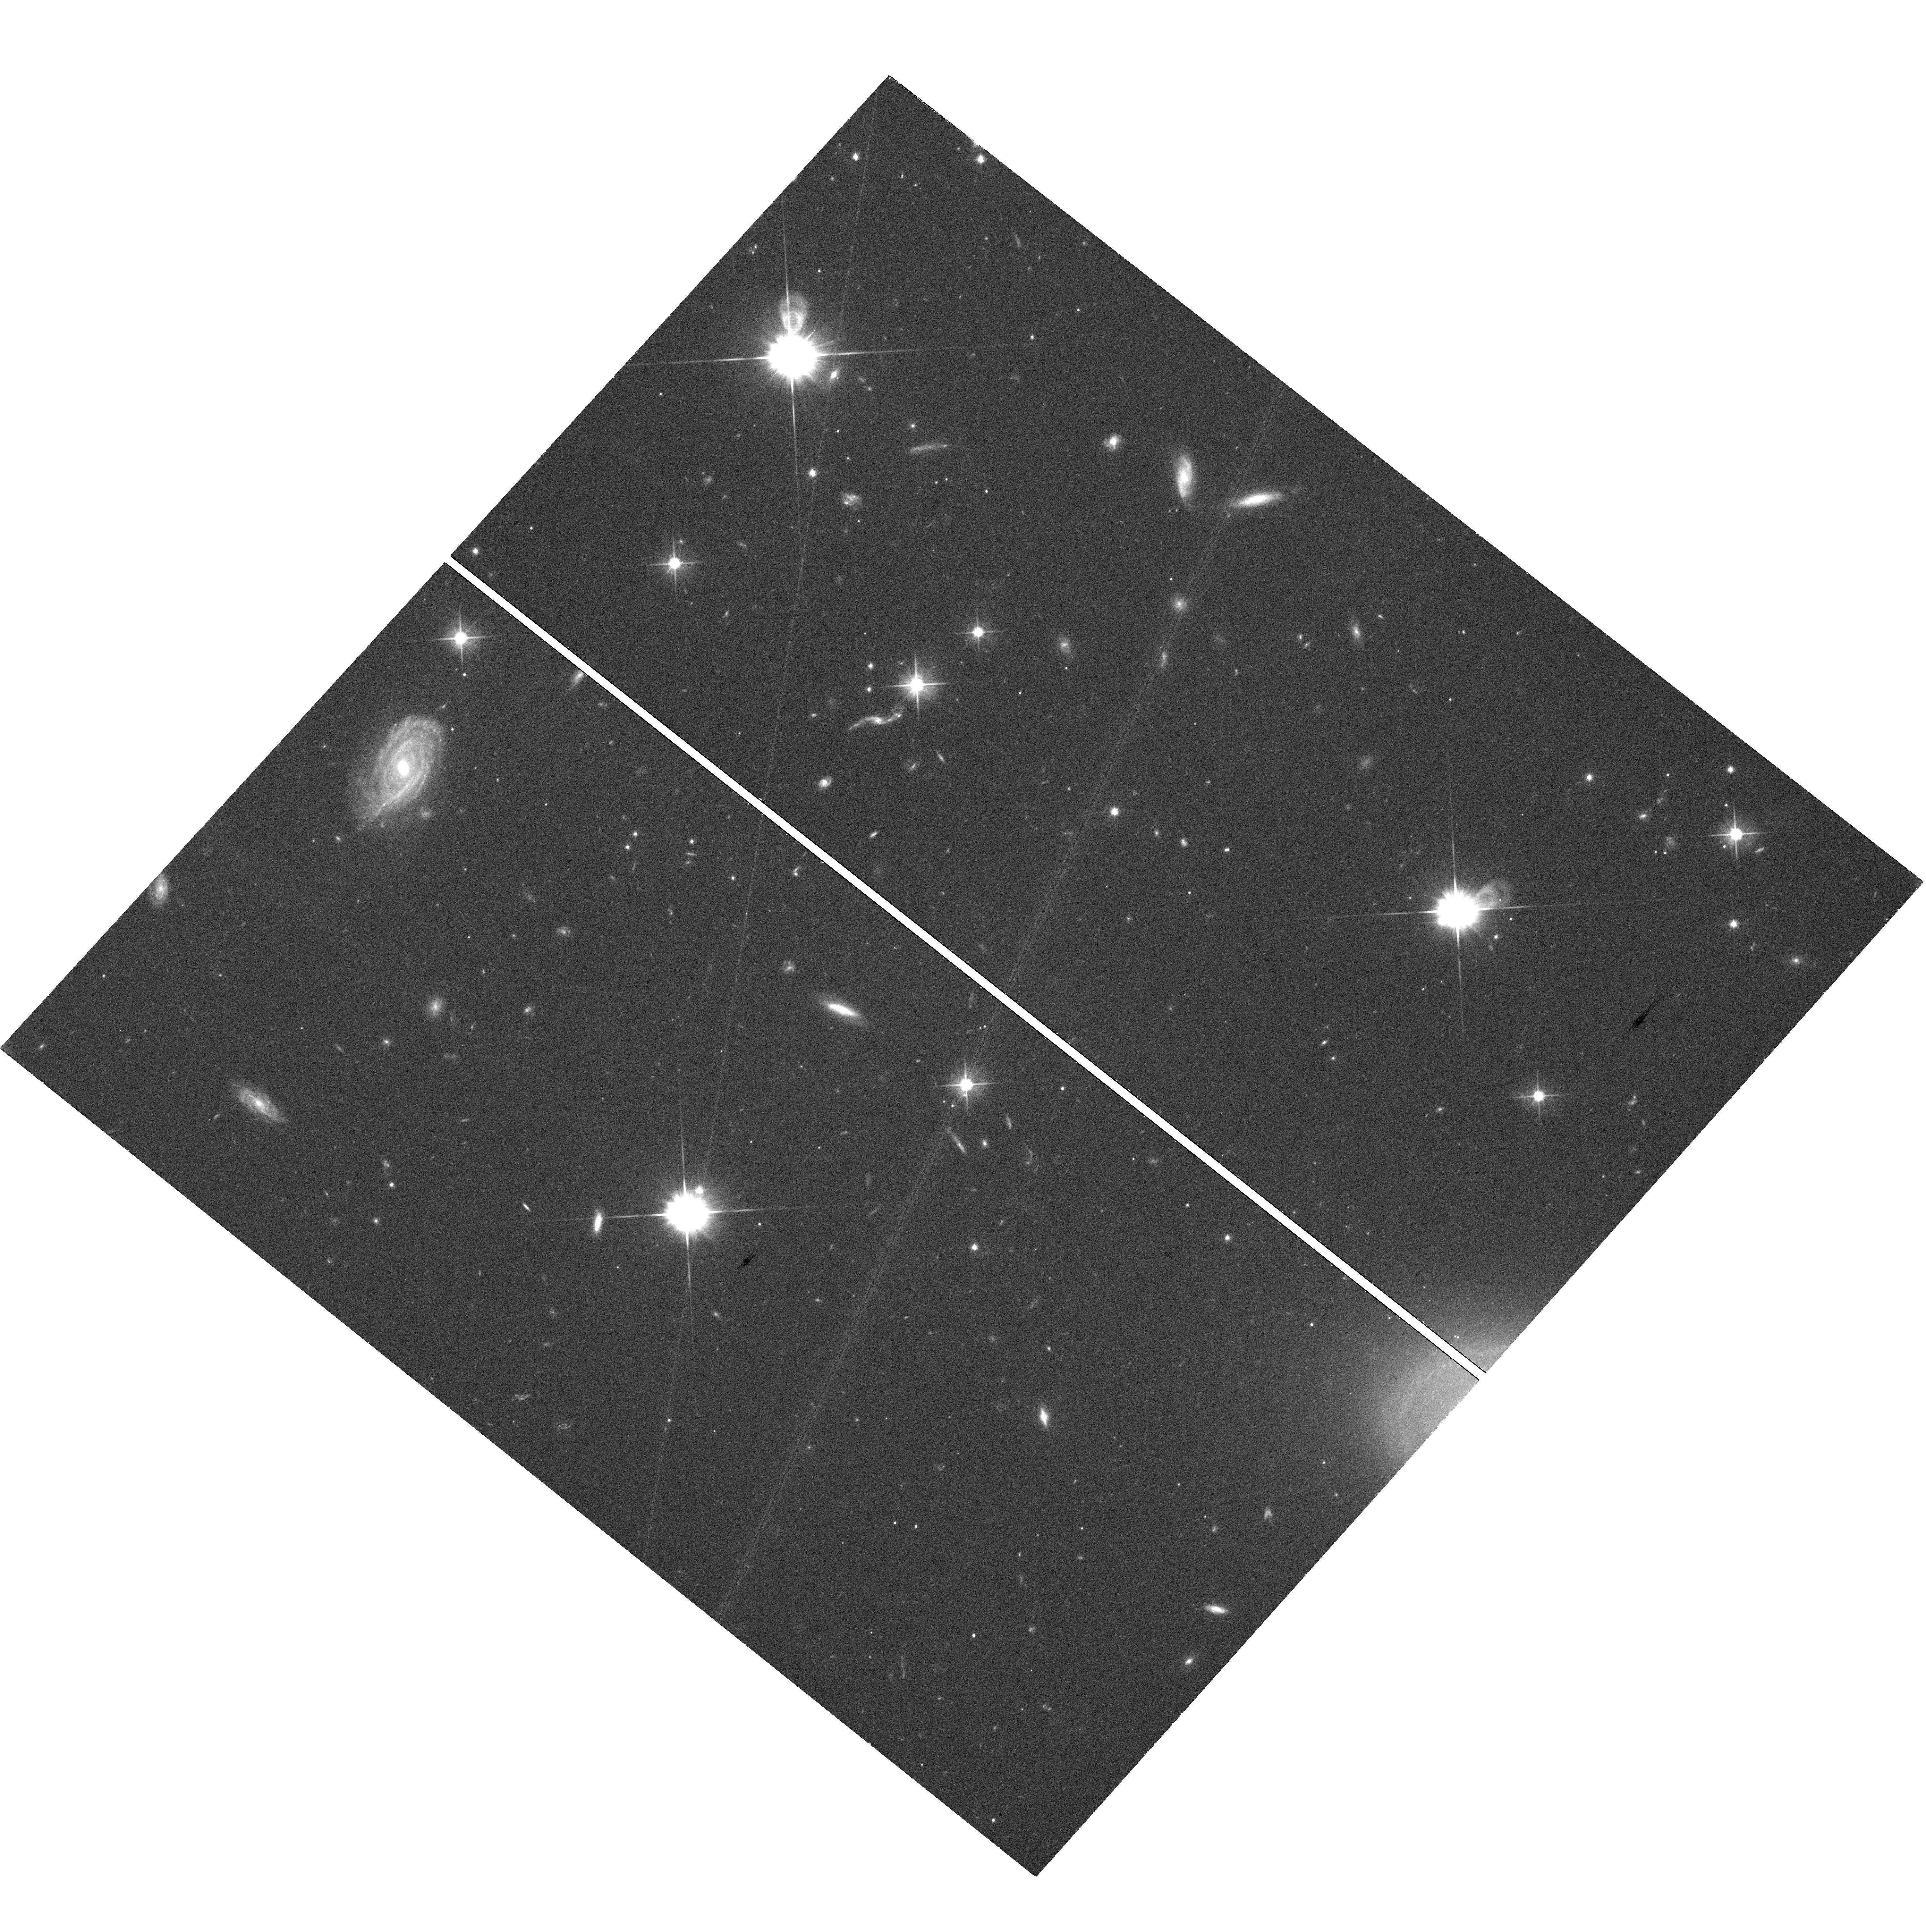
Target: GRB150424A. Instrument: WFC3/UVIS. Filter: F606W. Exposure: 30 min. Observation ID: hst_13830_d2_wfc3_uvis_f606w_icn2d2

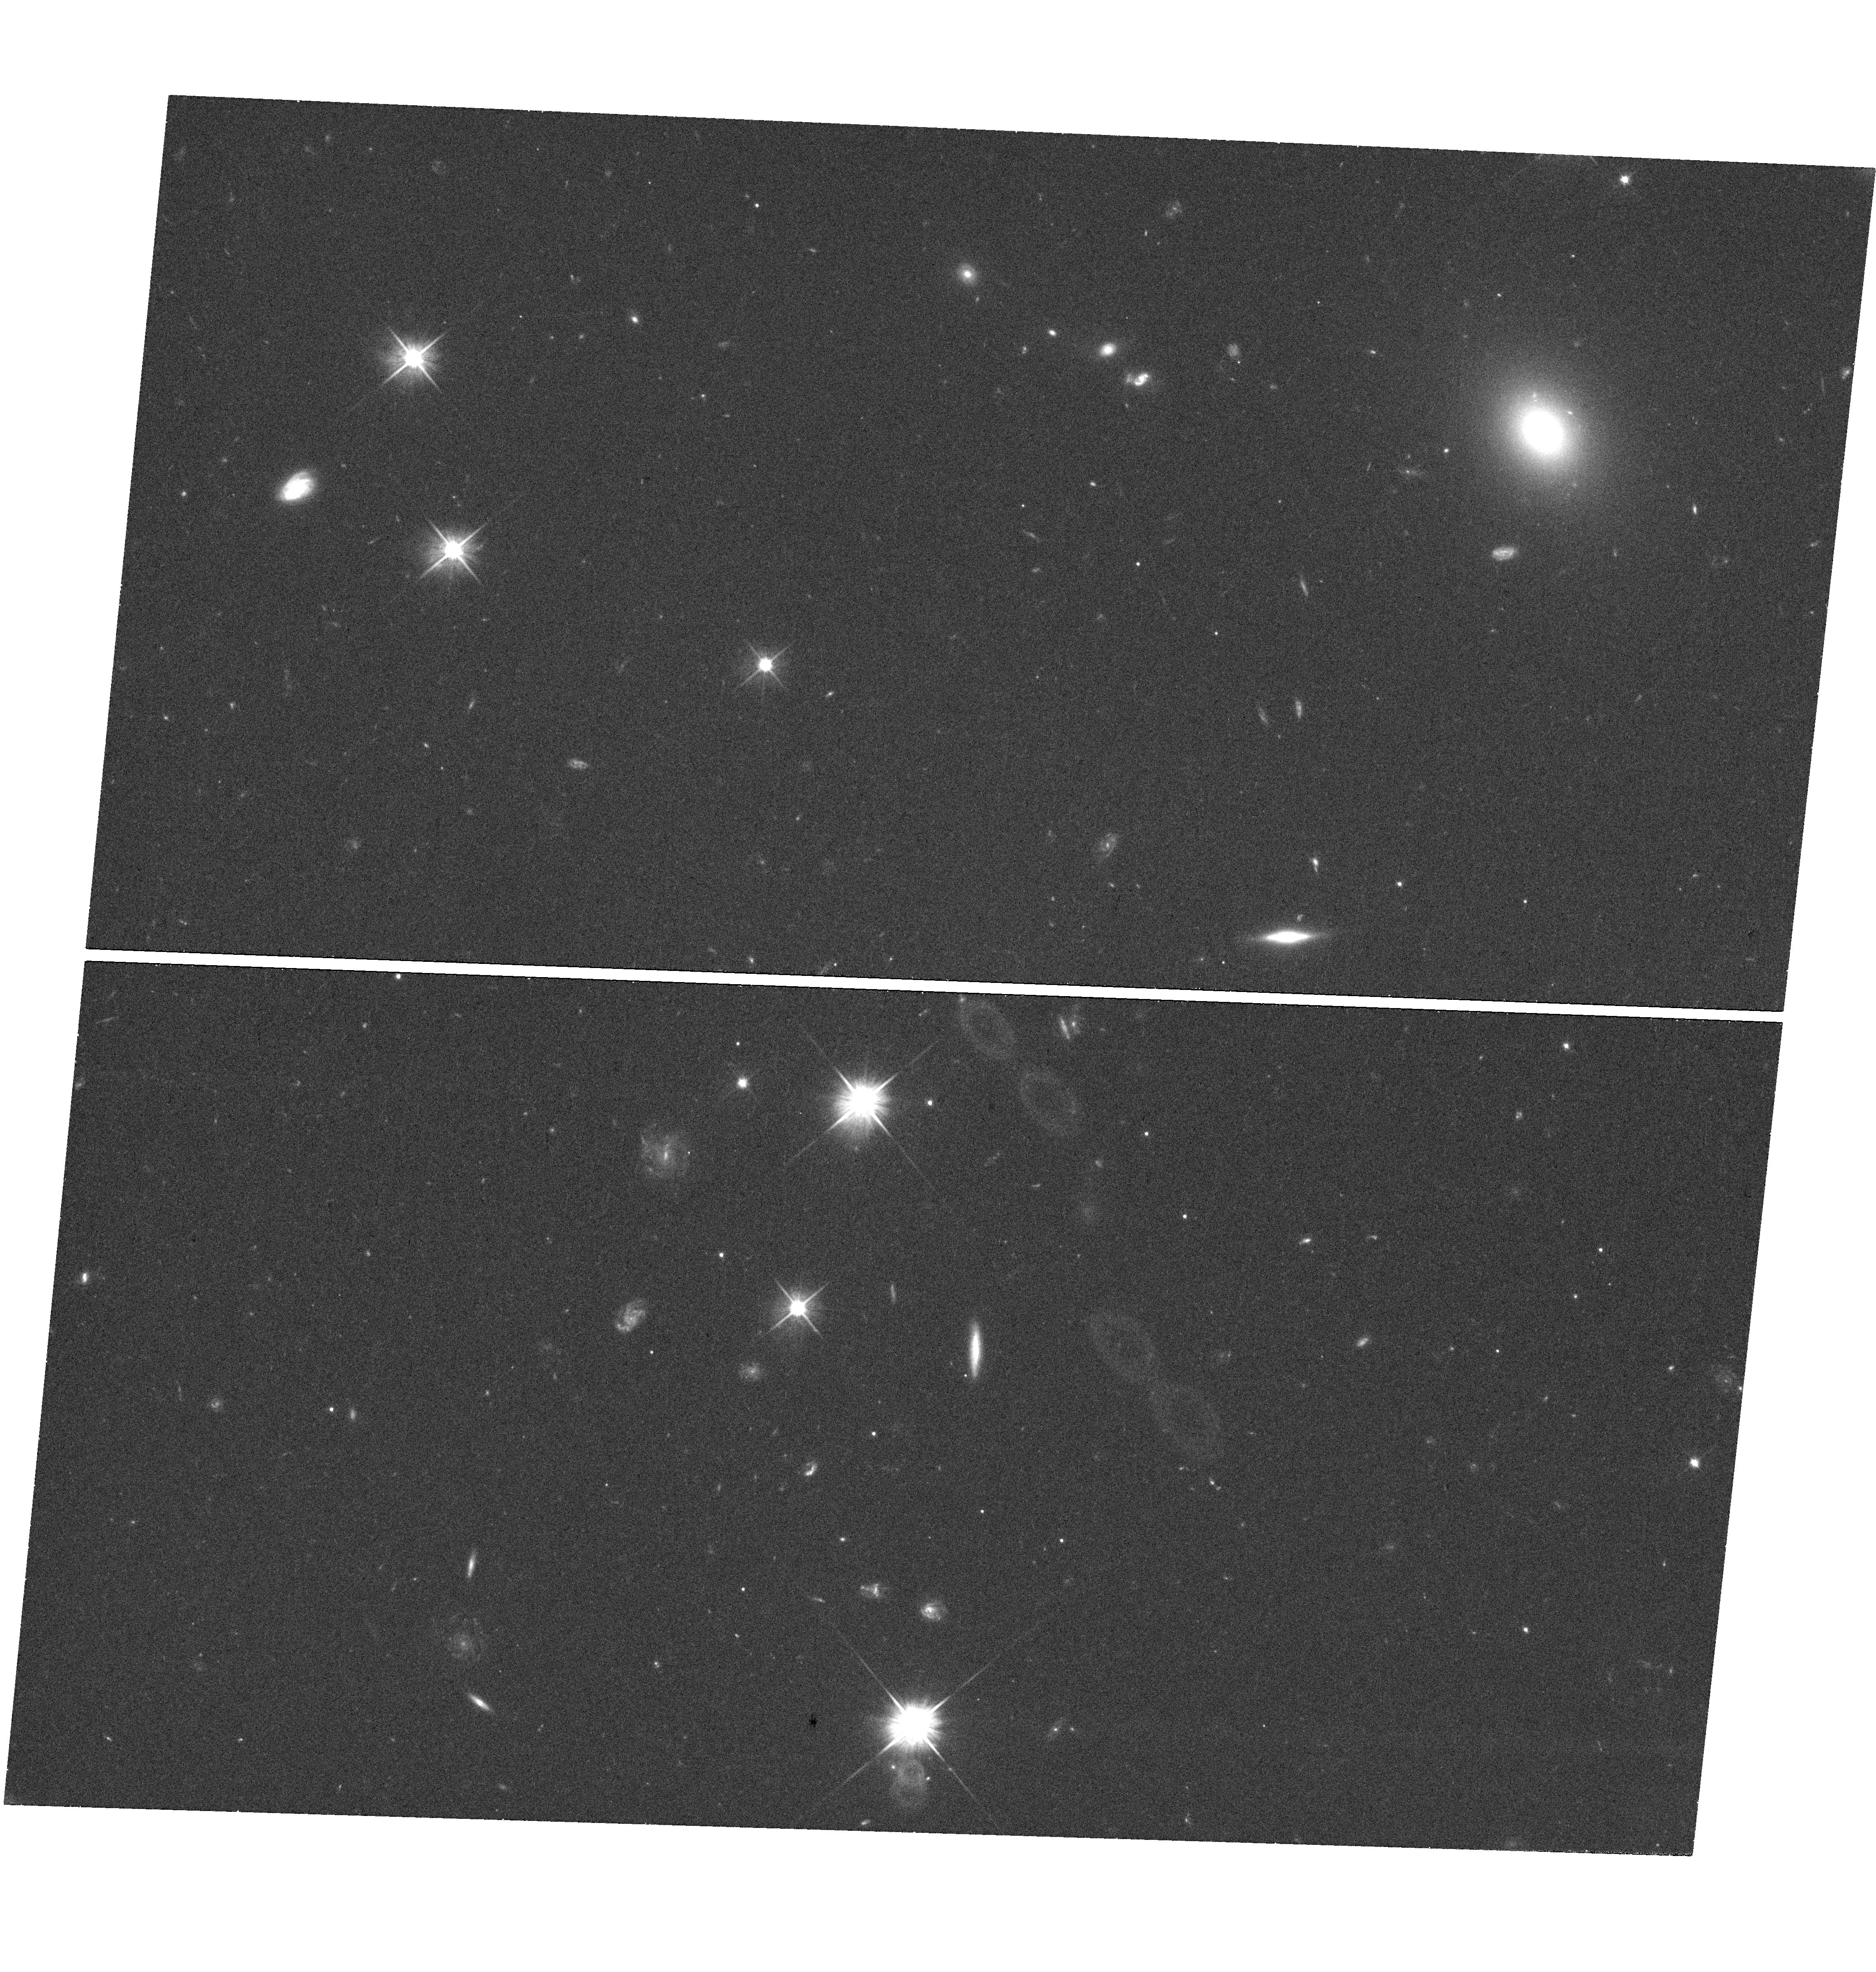
Target: GRB150101B. Instrument: WFC3/UVIS. Filter: F606W. Exposure: 23 min. Observation ID: hst_13830_a1_wfc3_uvis_f606w_icn2a1

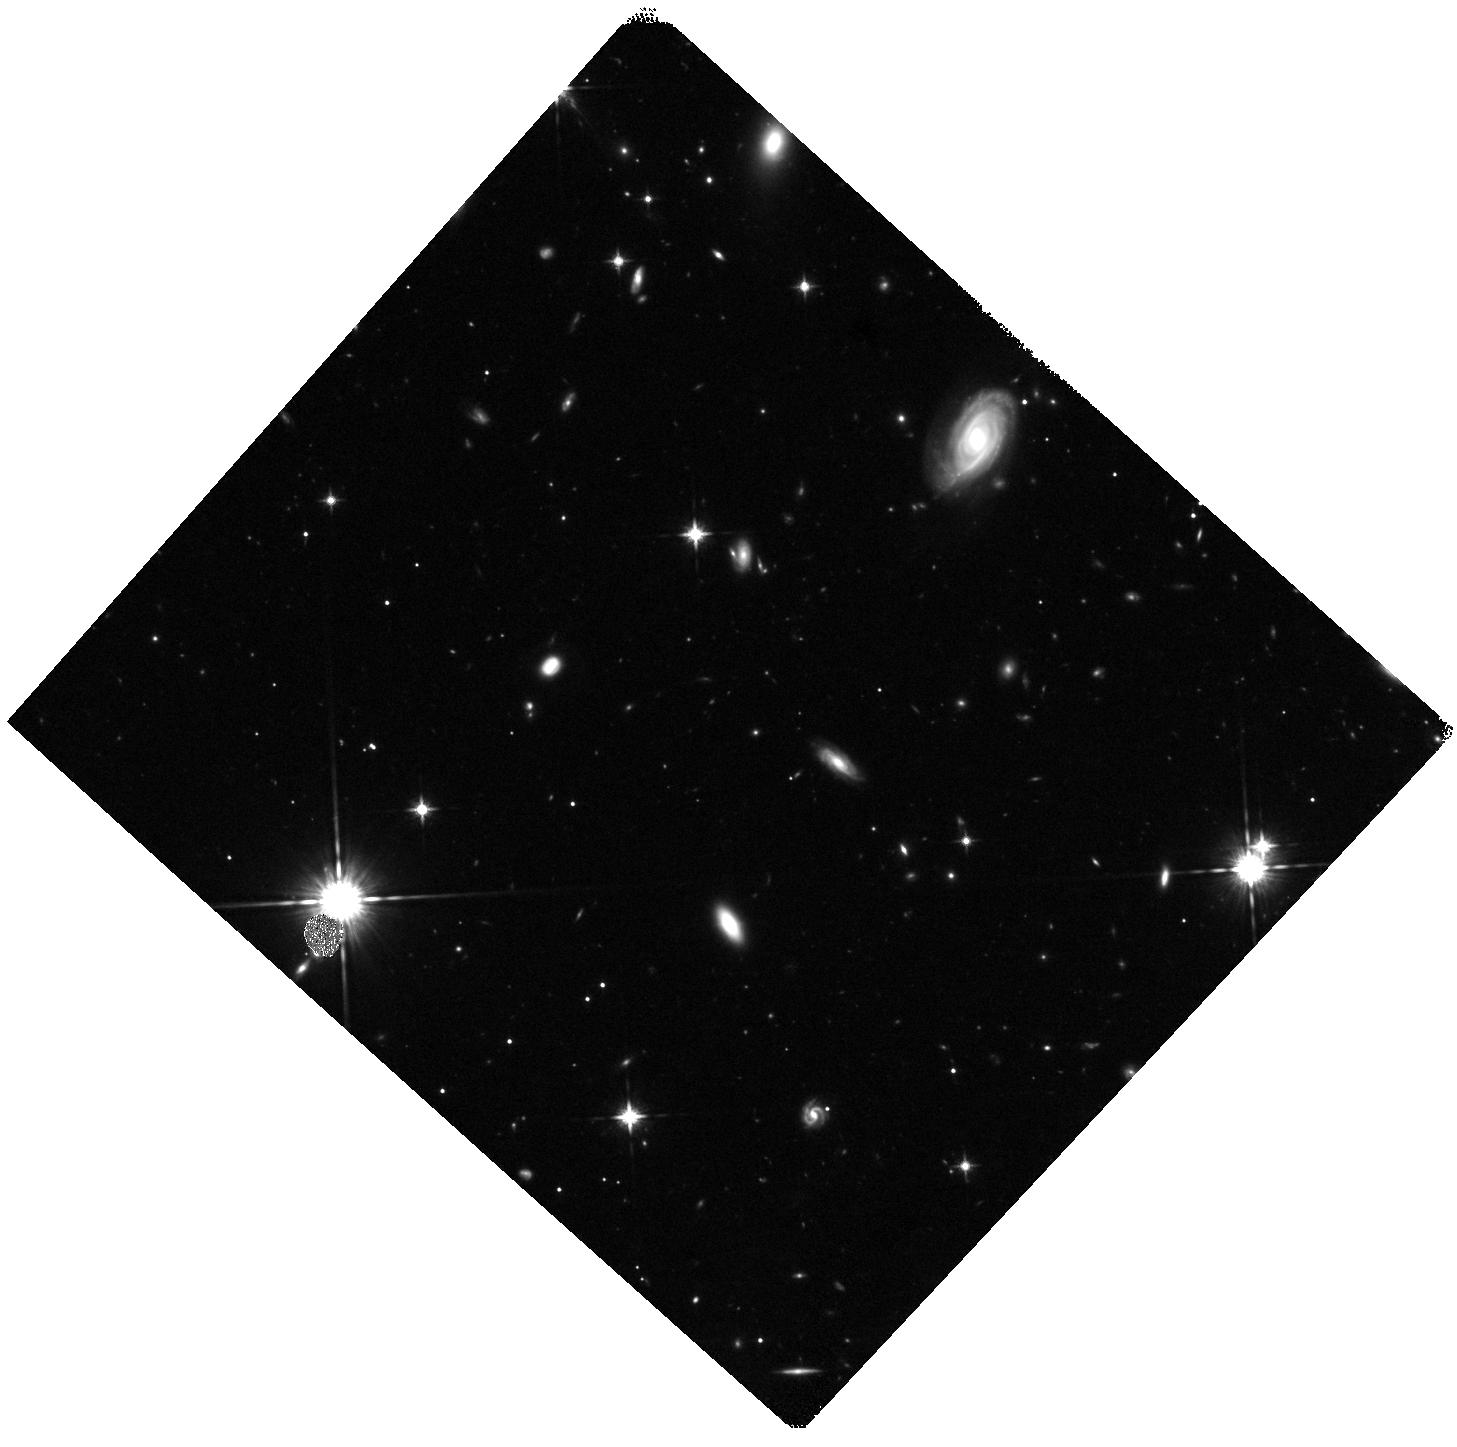
Target: GRB150424A. Instrument: WFC3/IR. Filter: F125W. Exposure: 25 min. Observation ID: hst_13830_d1_wfc3_ir_f125w_icn2d1

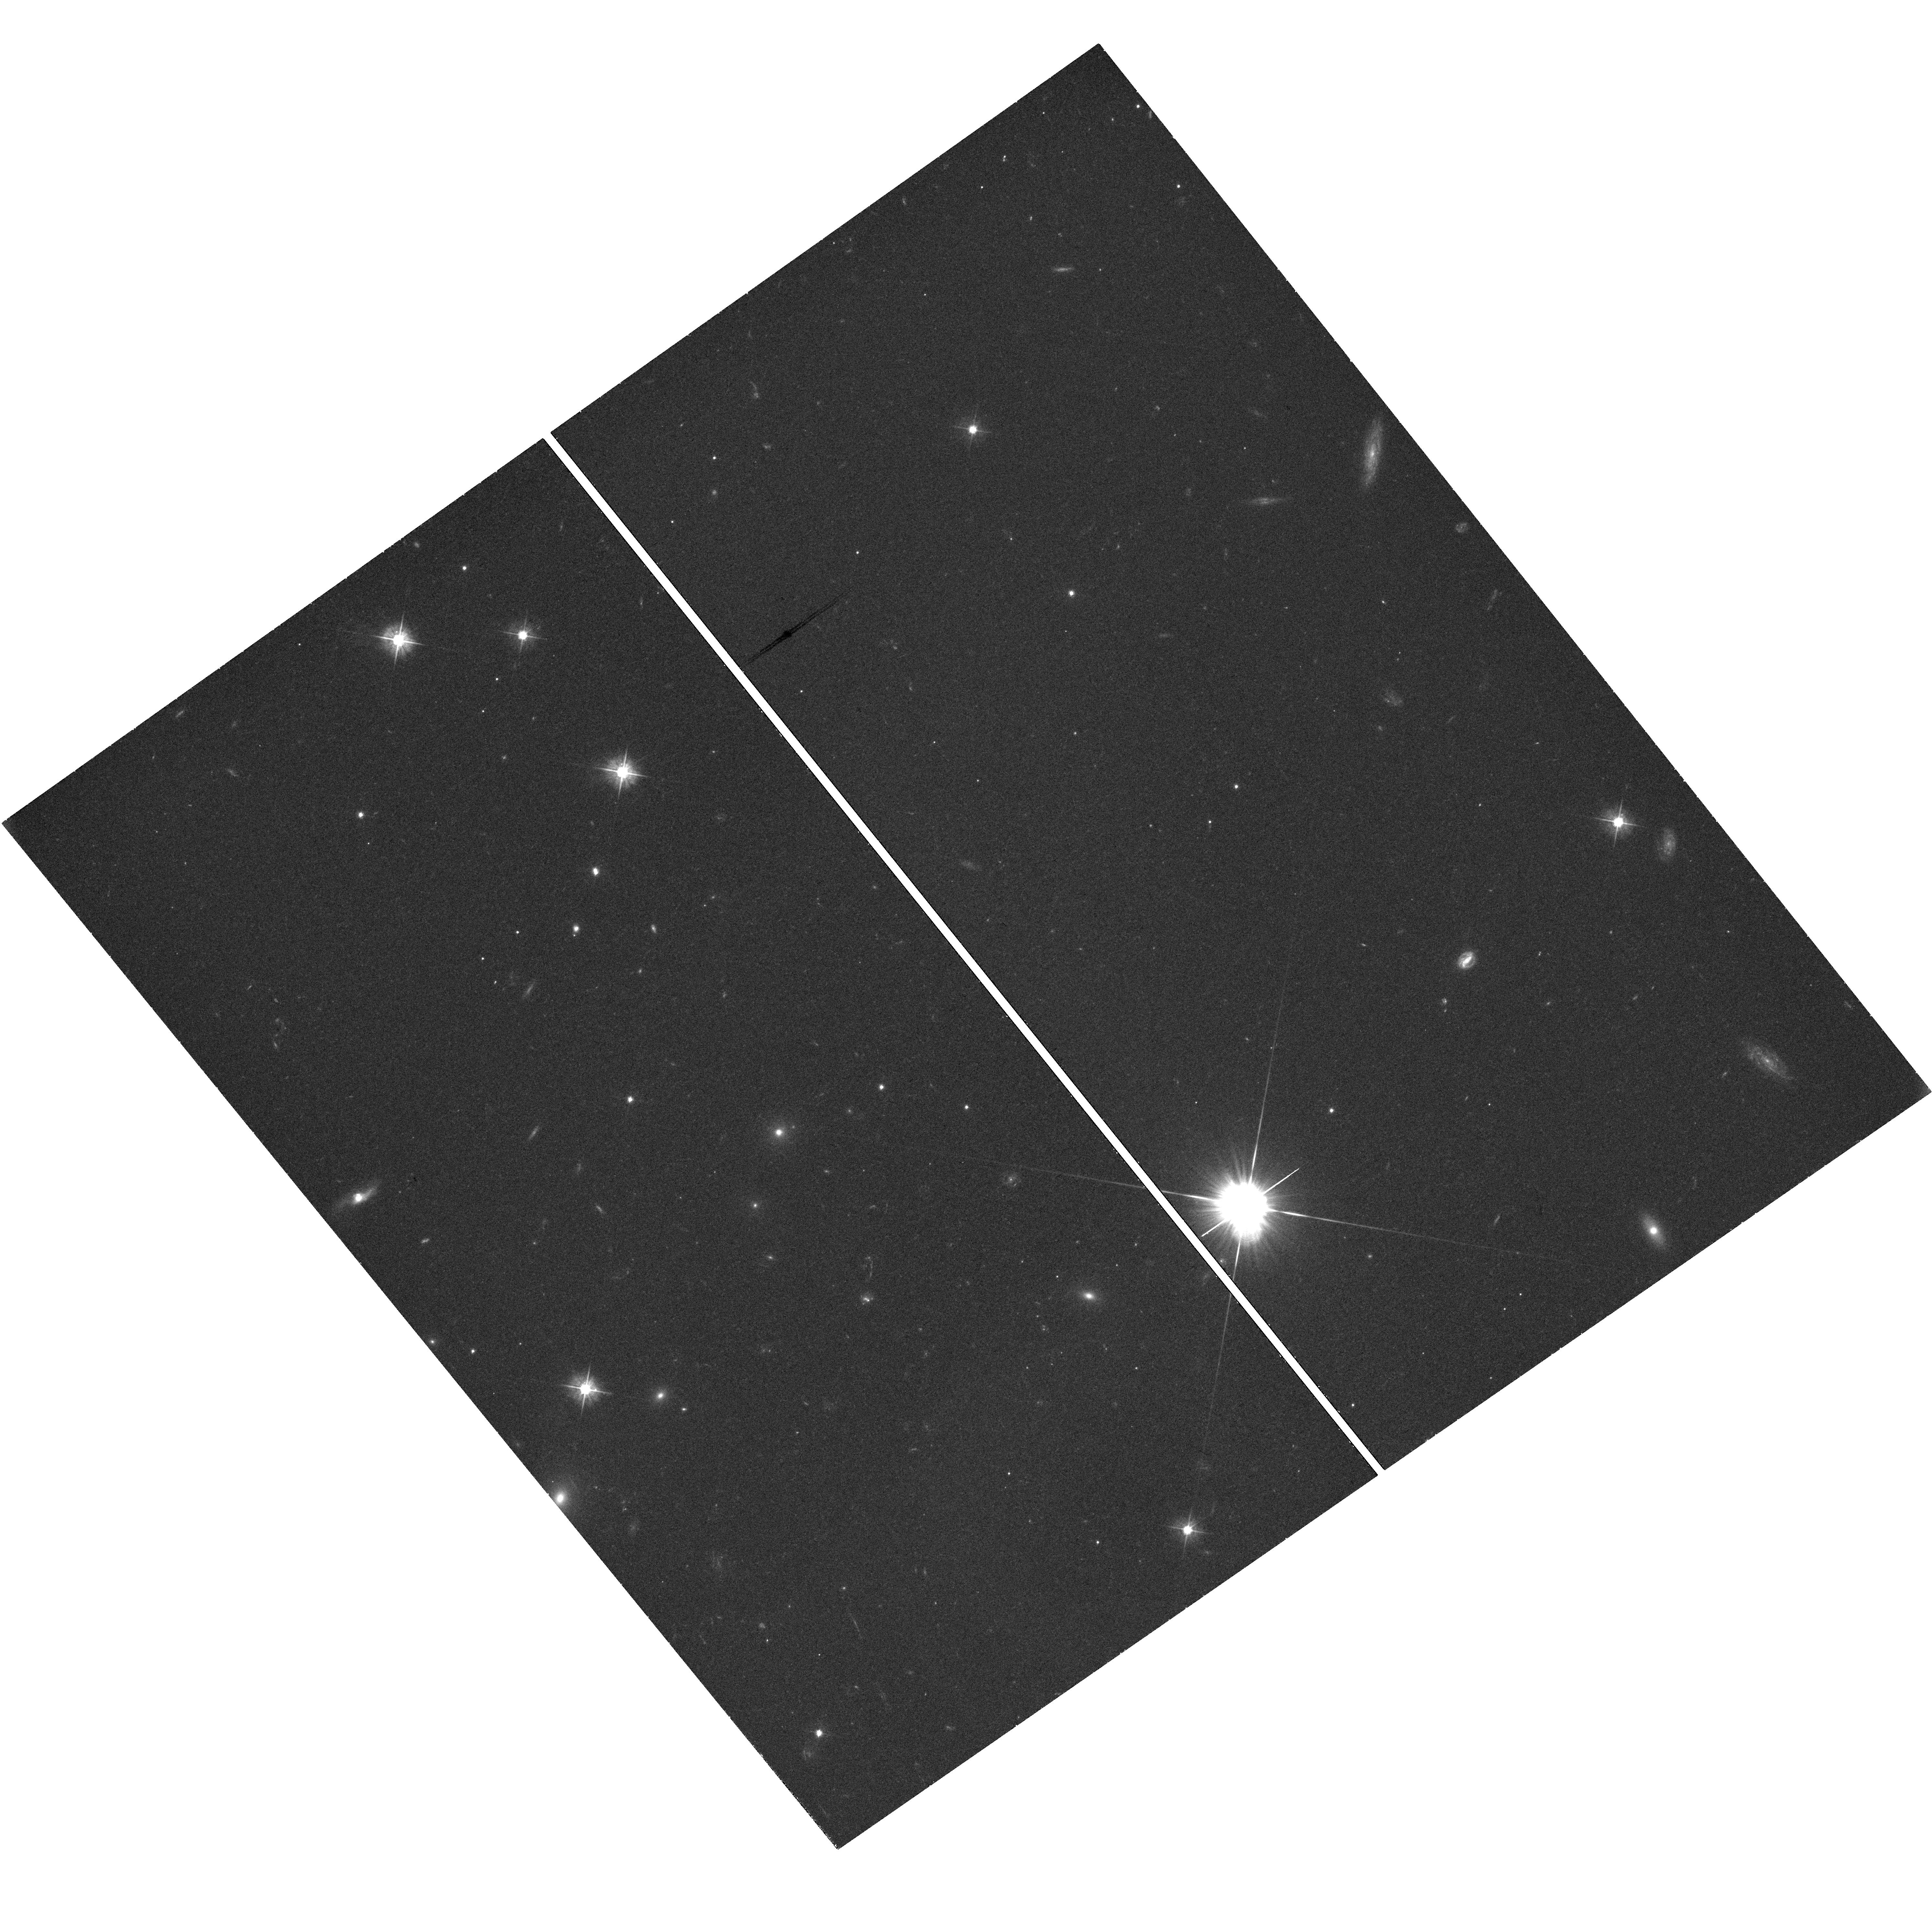
Target: GRB150424A. Instrument: WFC3/UVIS. Filter: F475W. Exposure: 42 min. Observation ID: hst_13830_o1_wfc3_uvis_f475w_icn2o1

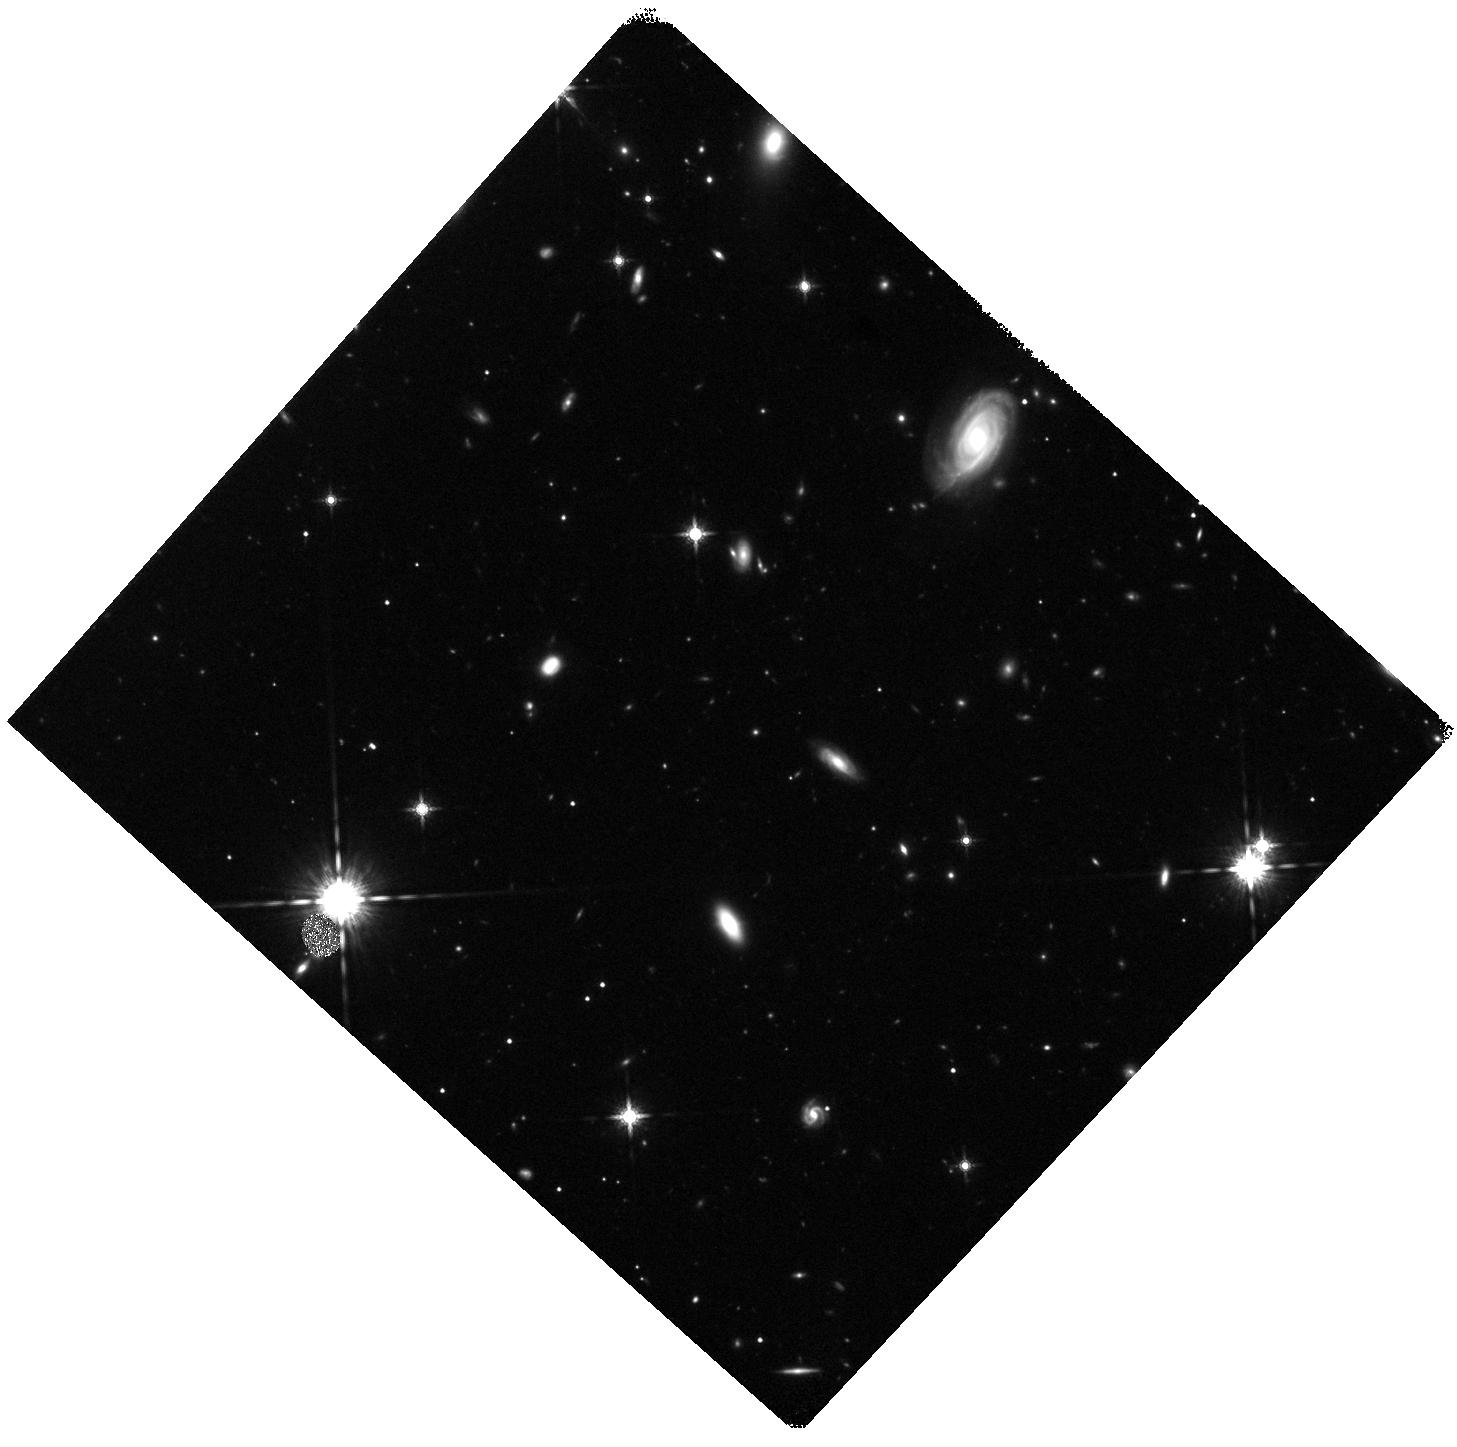
Target: GRB150424A. Instrument: WFC3/IR. Filter: F160W. Exposure: 27 min. Observation ID: hst_13830_d3_wfc3_ir_f160w_icn2d3

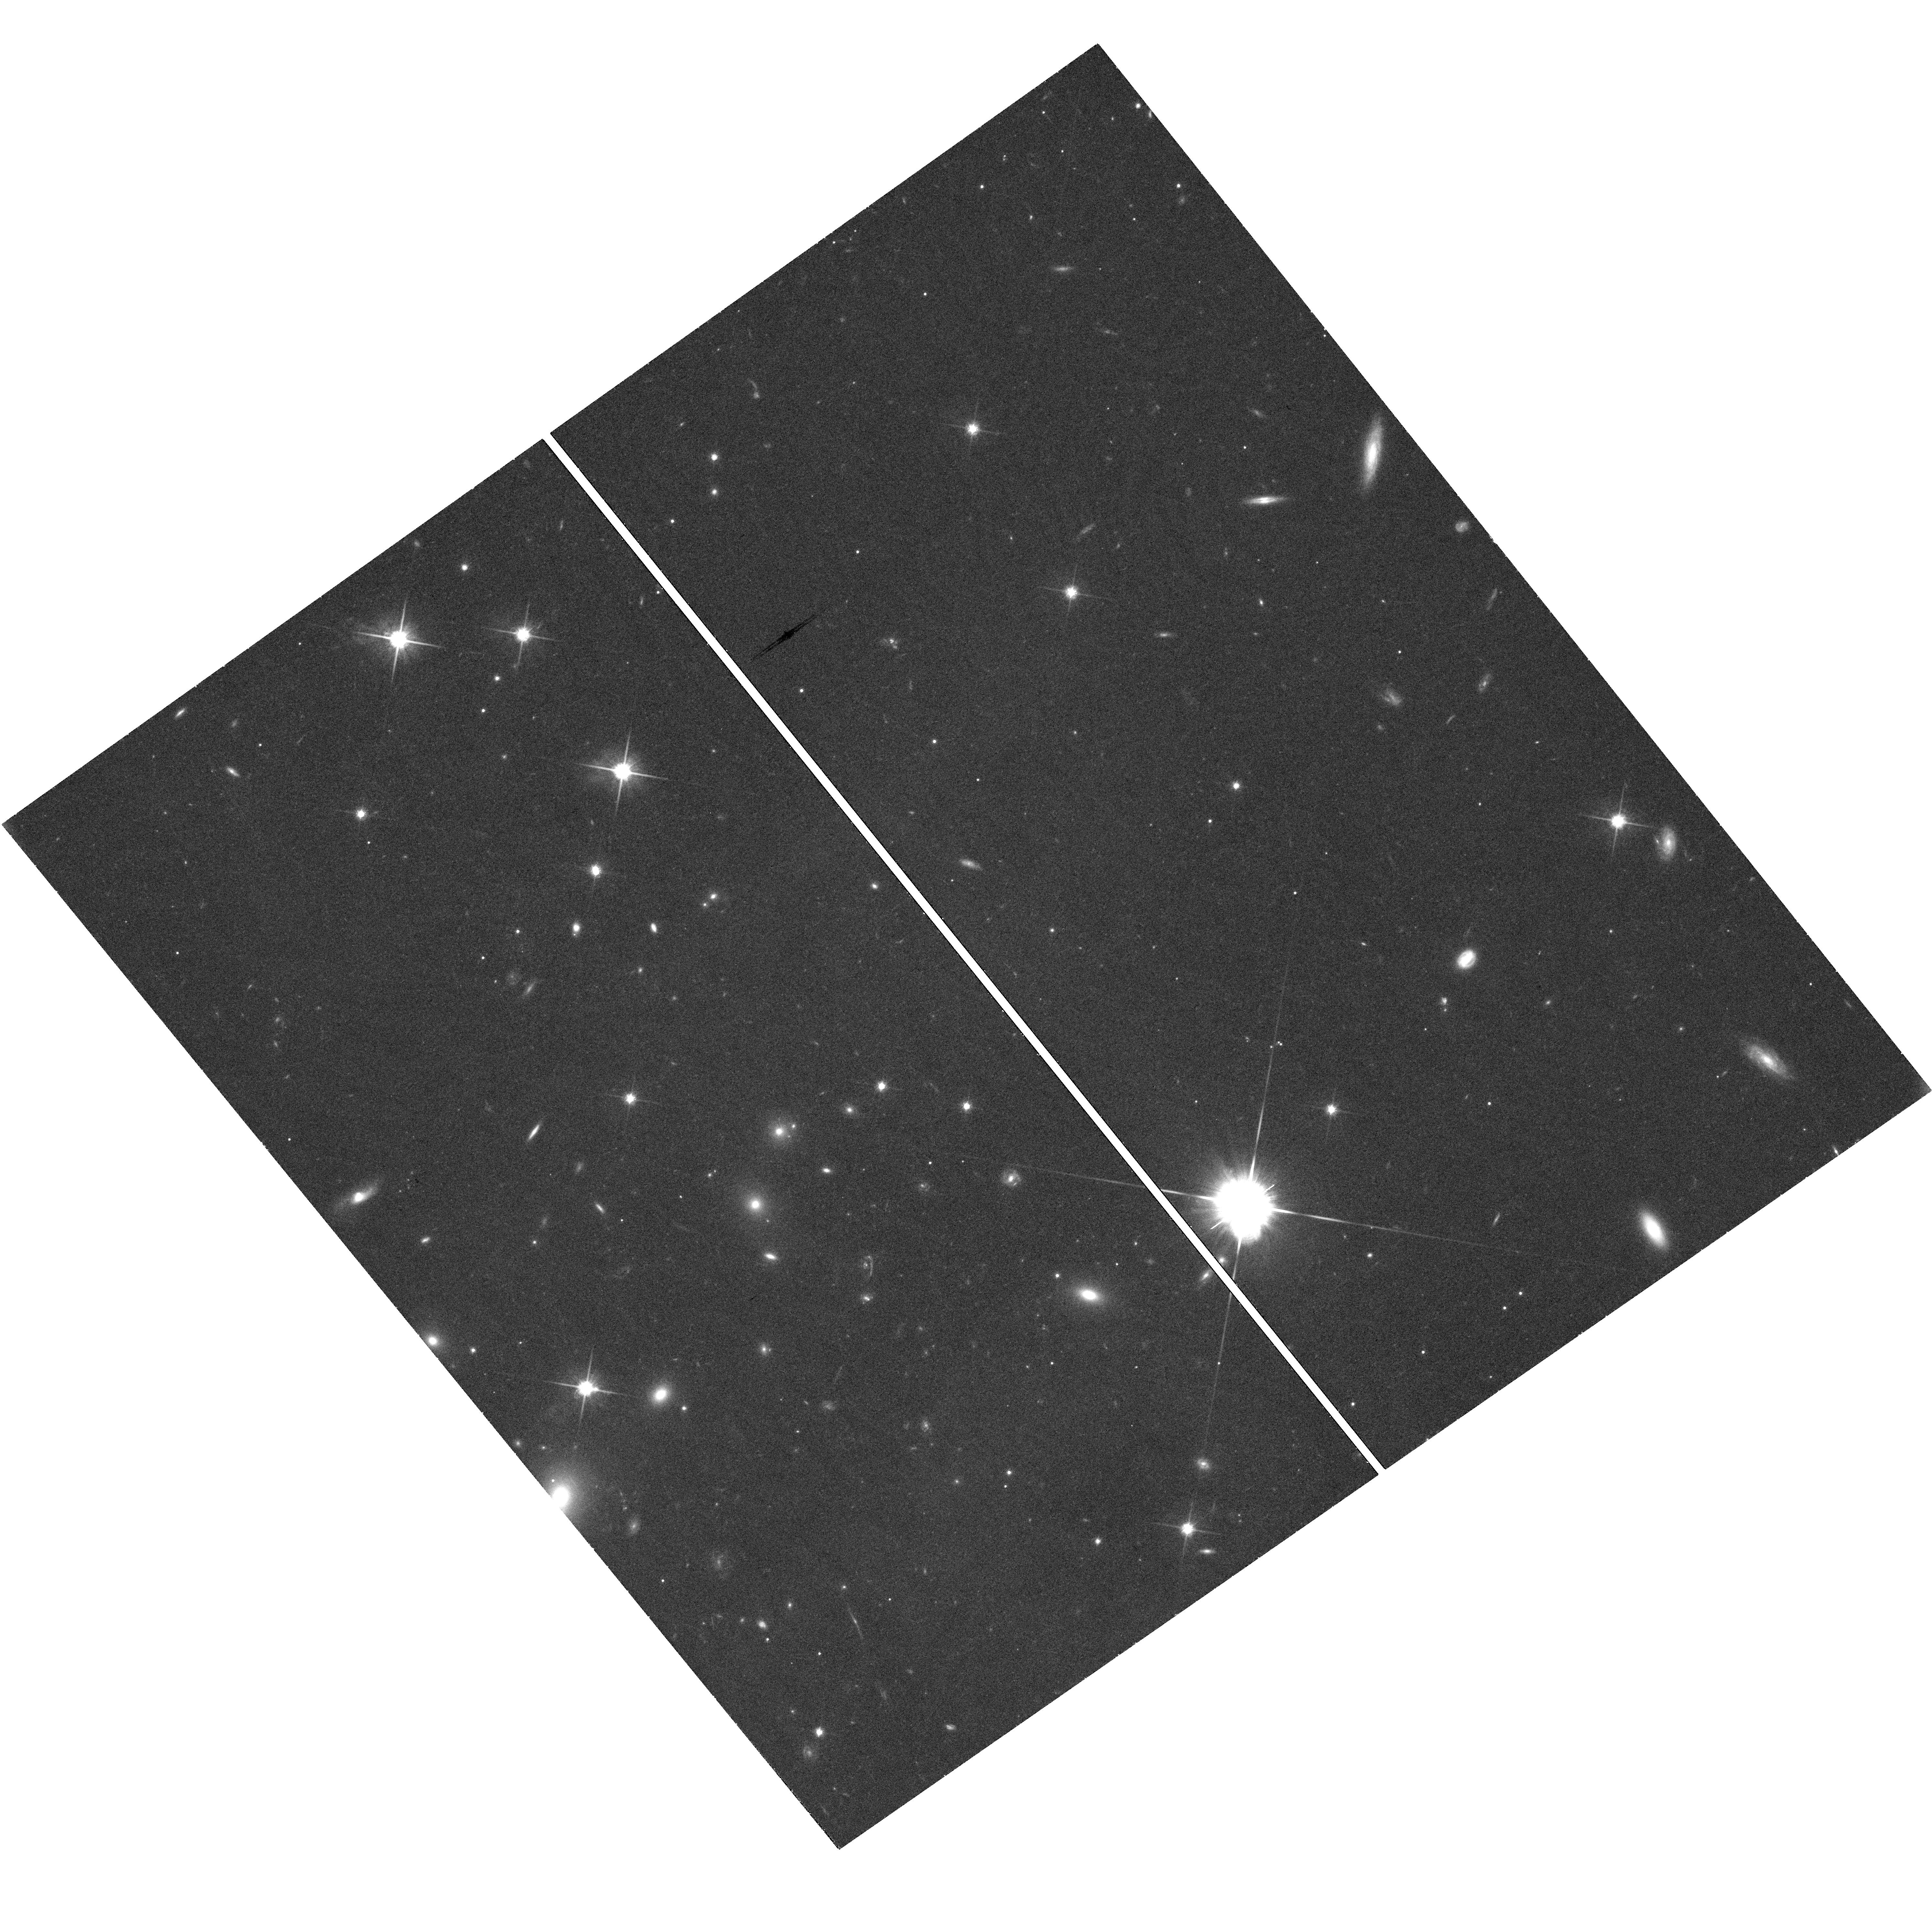
Target: GRB150424A. Instrument: WFC3/UVIS. Filter: F814W. Exposure: 42 min. Observation ID: hst_13830_o3_wfc3_uvis_f814w_icn2o3

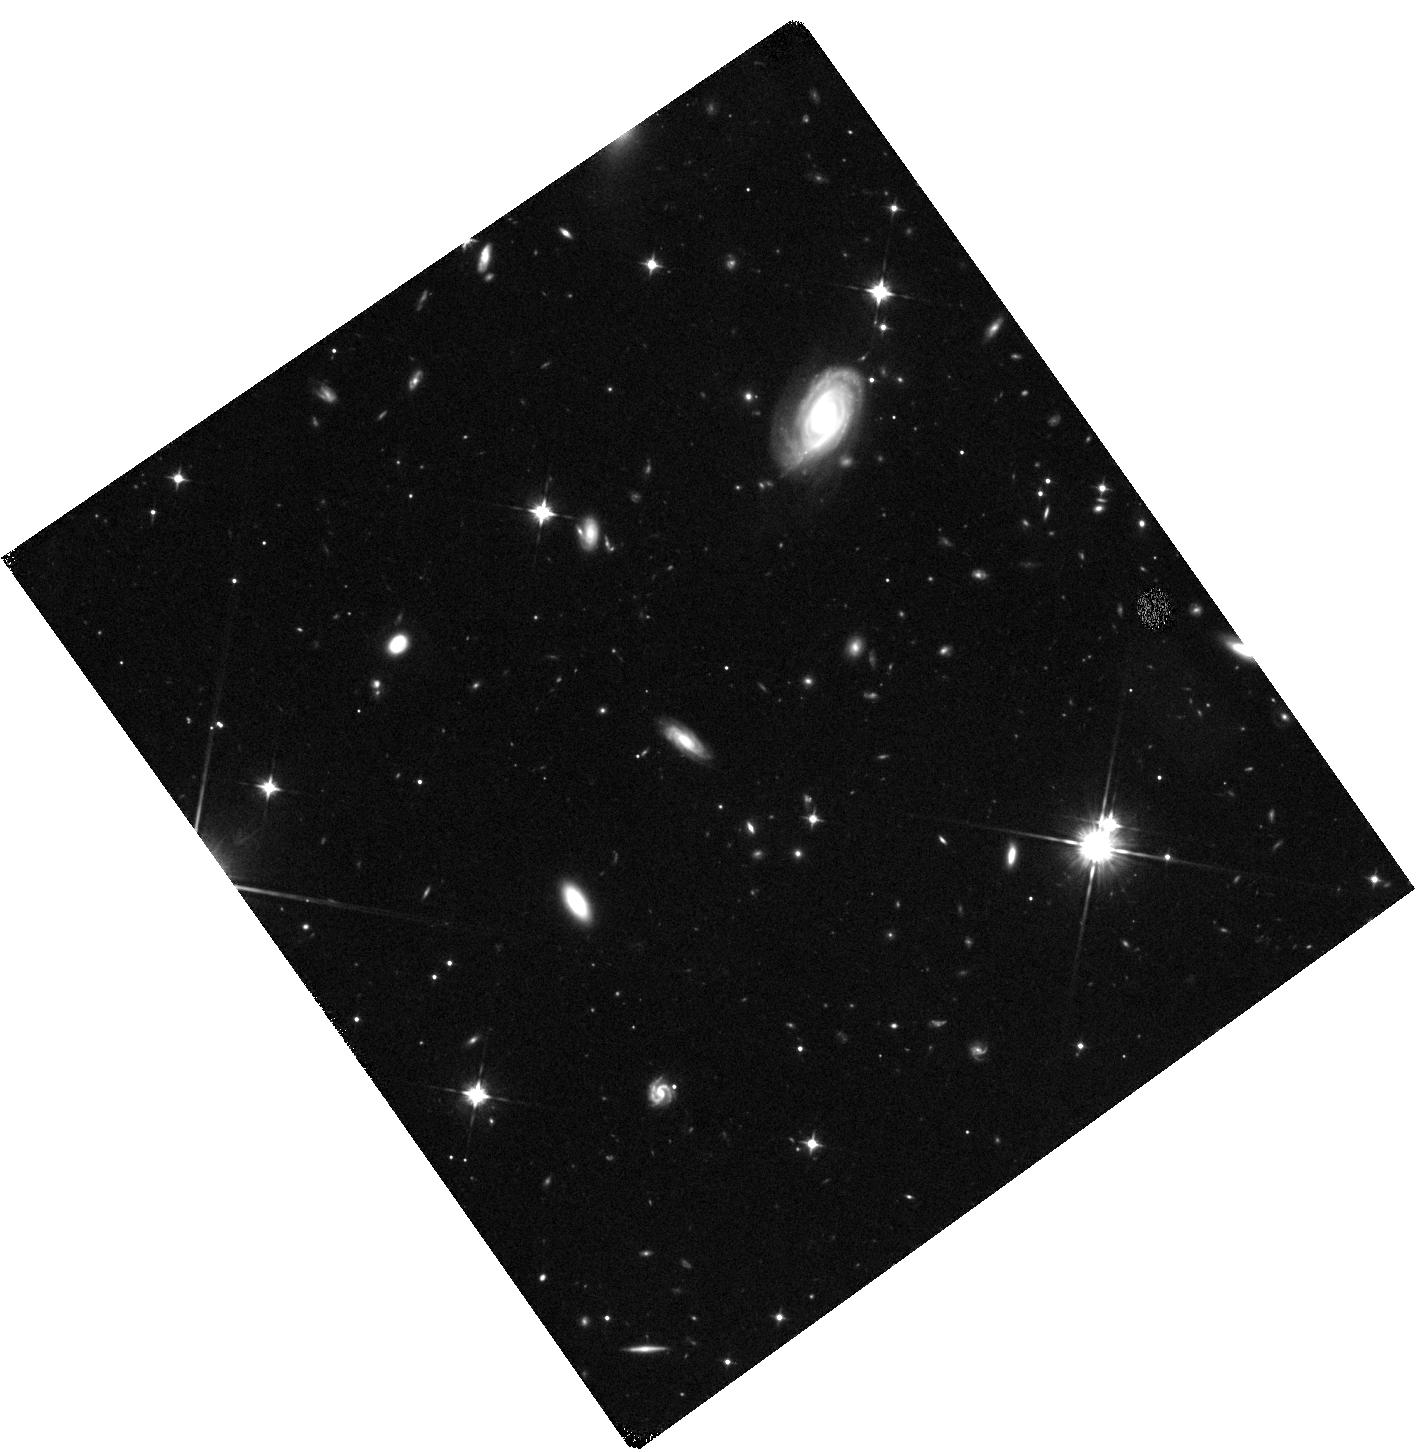
Target: GRB150424A. Instrument: WFC3/IR. Filter: F105W. Exposure: 1.5 h. Observation ID: hst_13830_i3_wfc3_ir_f105w_icn2i3

r-process kilonova emission accompanying short-duration GRBs (PI: Tanvir, Nial Rahil)

Our recent HST observations of the short-duration GRB130603B showed an infrared excess, about ten days after the burst, consistent with expectations from models of an emerging `kilonova' driven by the radioactive decay of newly-synthesised r-process elements. This directly supports the compact object merger hypothesis for short-duration GRBs, in which ejected neutron star material powers a radioactive transient. The discovery also provides a new, quasi-isotropic, electromagnetic localisation signature of the most promising class of gravitational wave (GW) sources for detection with the next generation of detectors, and suggests that kilonovae of this sort are likely sites of substantial (perhaps dominant) production of r-process elements in the universe. However, the ubiquity and range of behaviour of these events is entirely unknown. We need to establish their properties to inform searches of GW error boxes and quantify their contribution to the heavy element nucleosynthesis budget. Here we propose ToO observations a low-redshift (z<~0.35) SGRB localised during cycle 22 to search for and characterise more fully any similar kilonova signal.